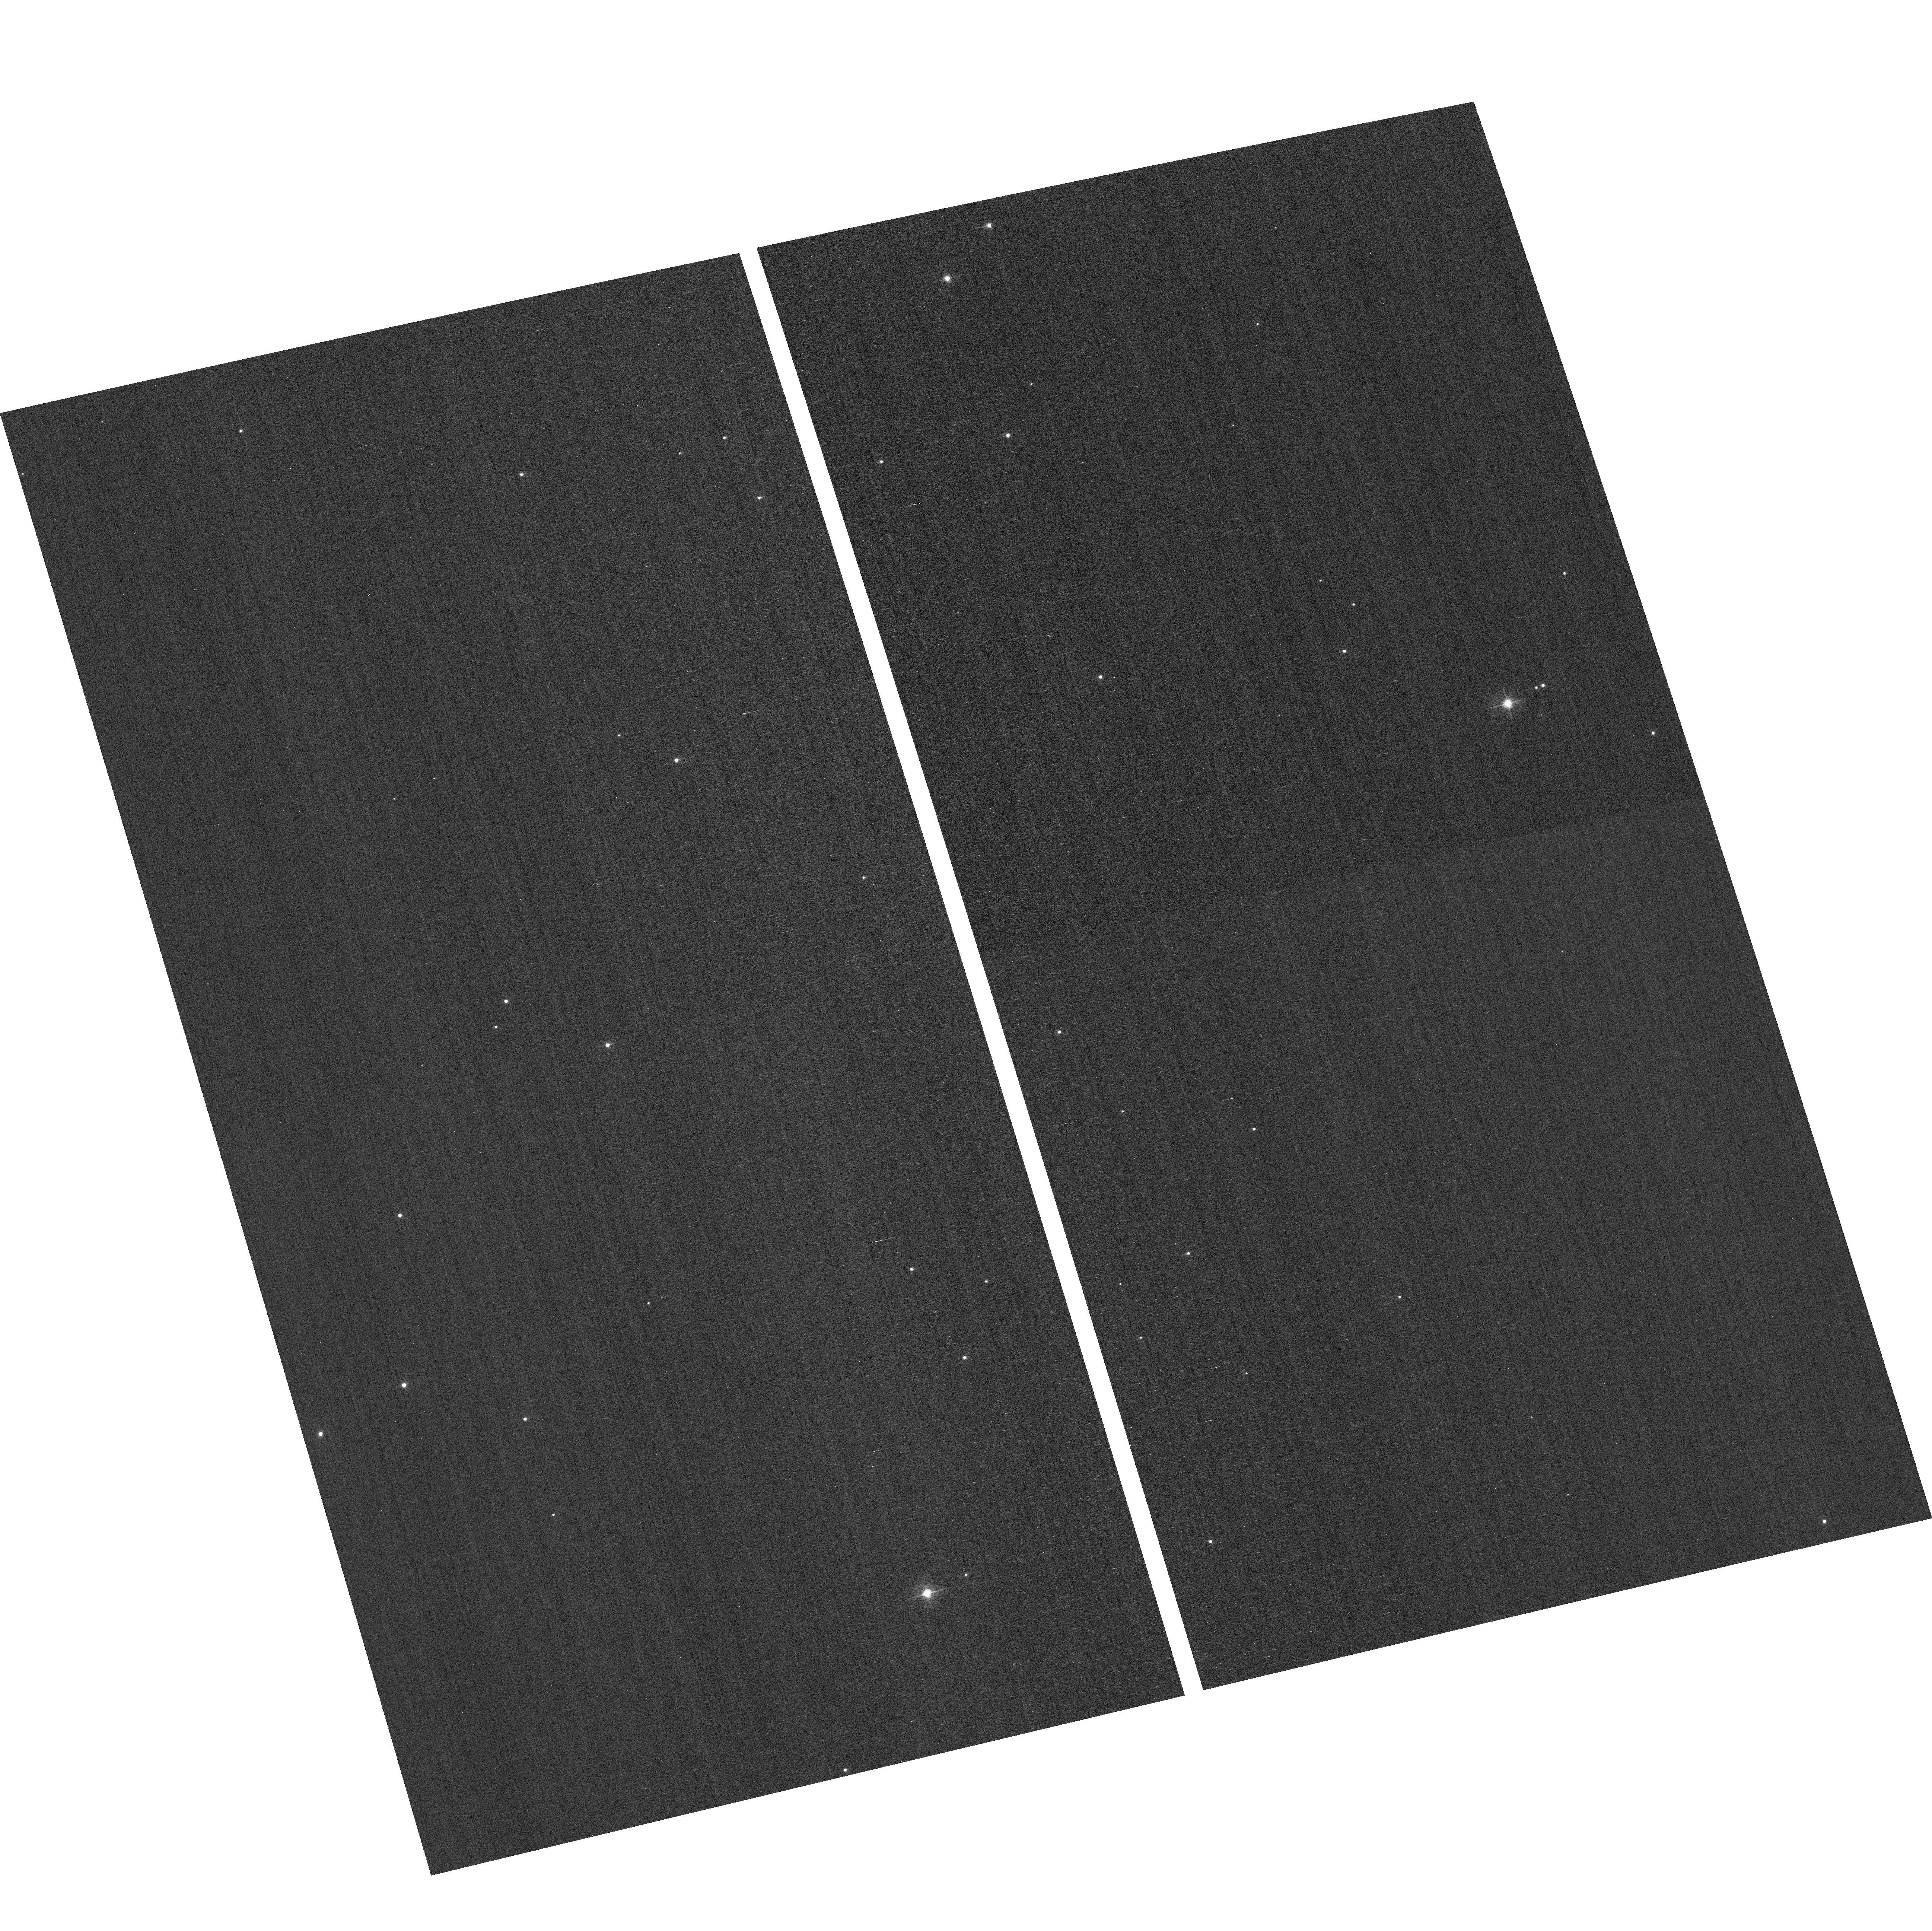
Target: field at RA 12.196°, Dec 85.183°
Instrument: ACS/WFC
Filter: F502N
Exposure: 2 min
Observation ID: hst_12780_08_acs_wfc_f502n_jbw908

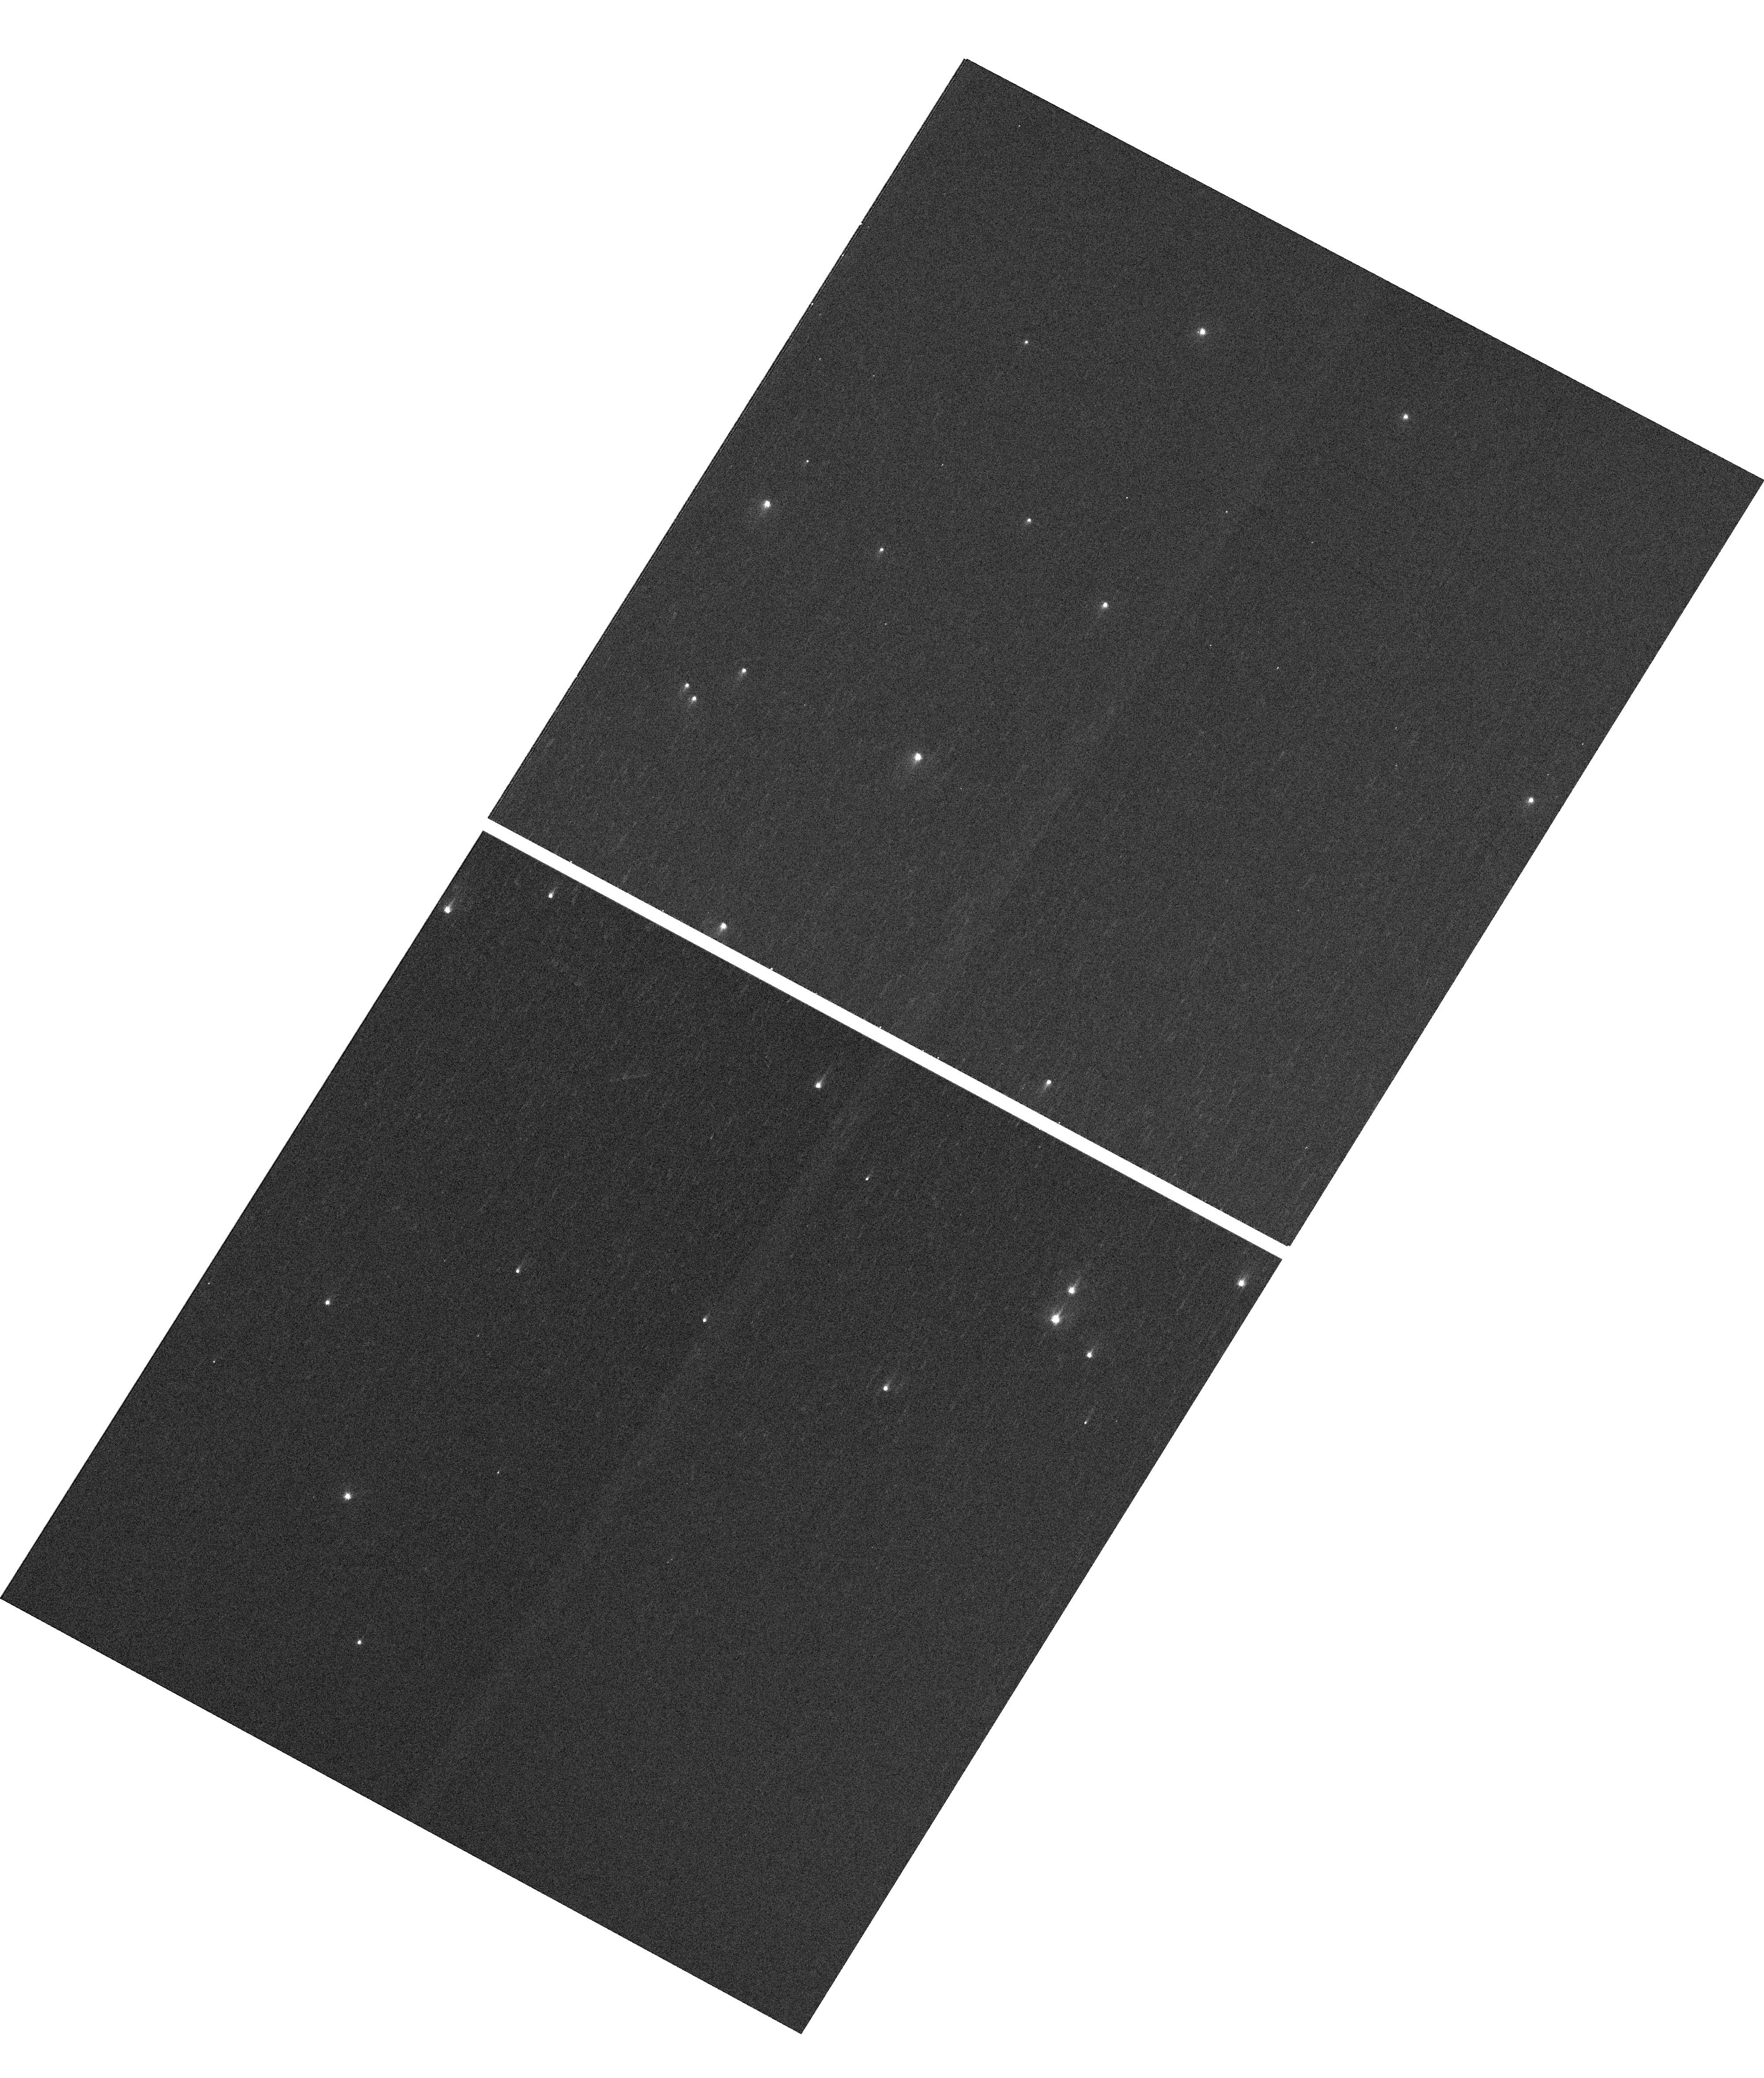
Target: NGC-188-73-SMN
Instrument: WFC3/UVIS
Filter: F410M
Exposure: 4 min
Observation ID: hst_12780_02_wfc3_uvis_f410m_ibw902

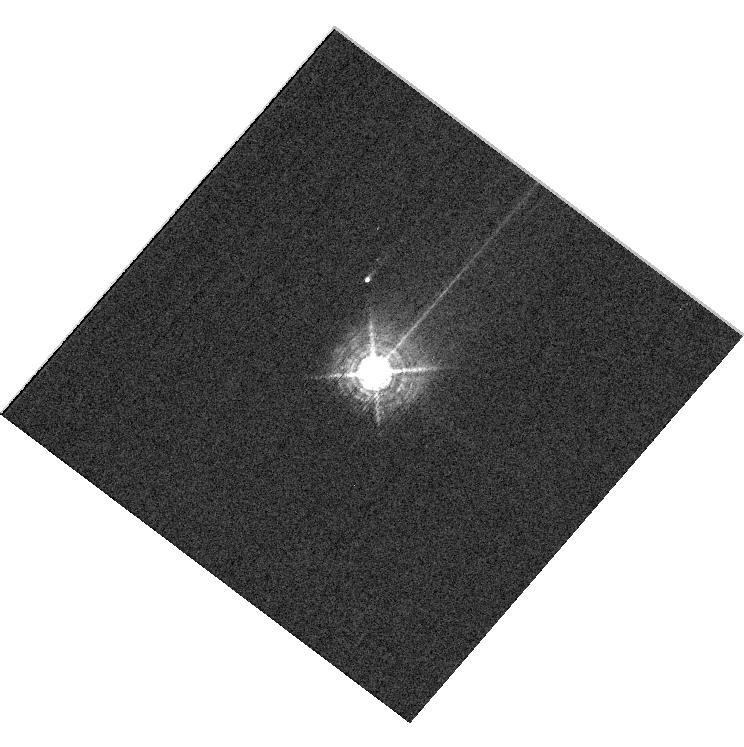
Target: HD160620
Instrument: WFC3/UVIS
Filter: F469N
Exposure: 6 min
Observation ID: hst_12780_11_wfc3_uvis_f469n_ibw911

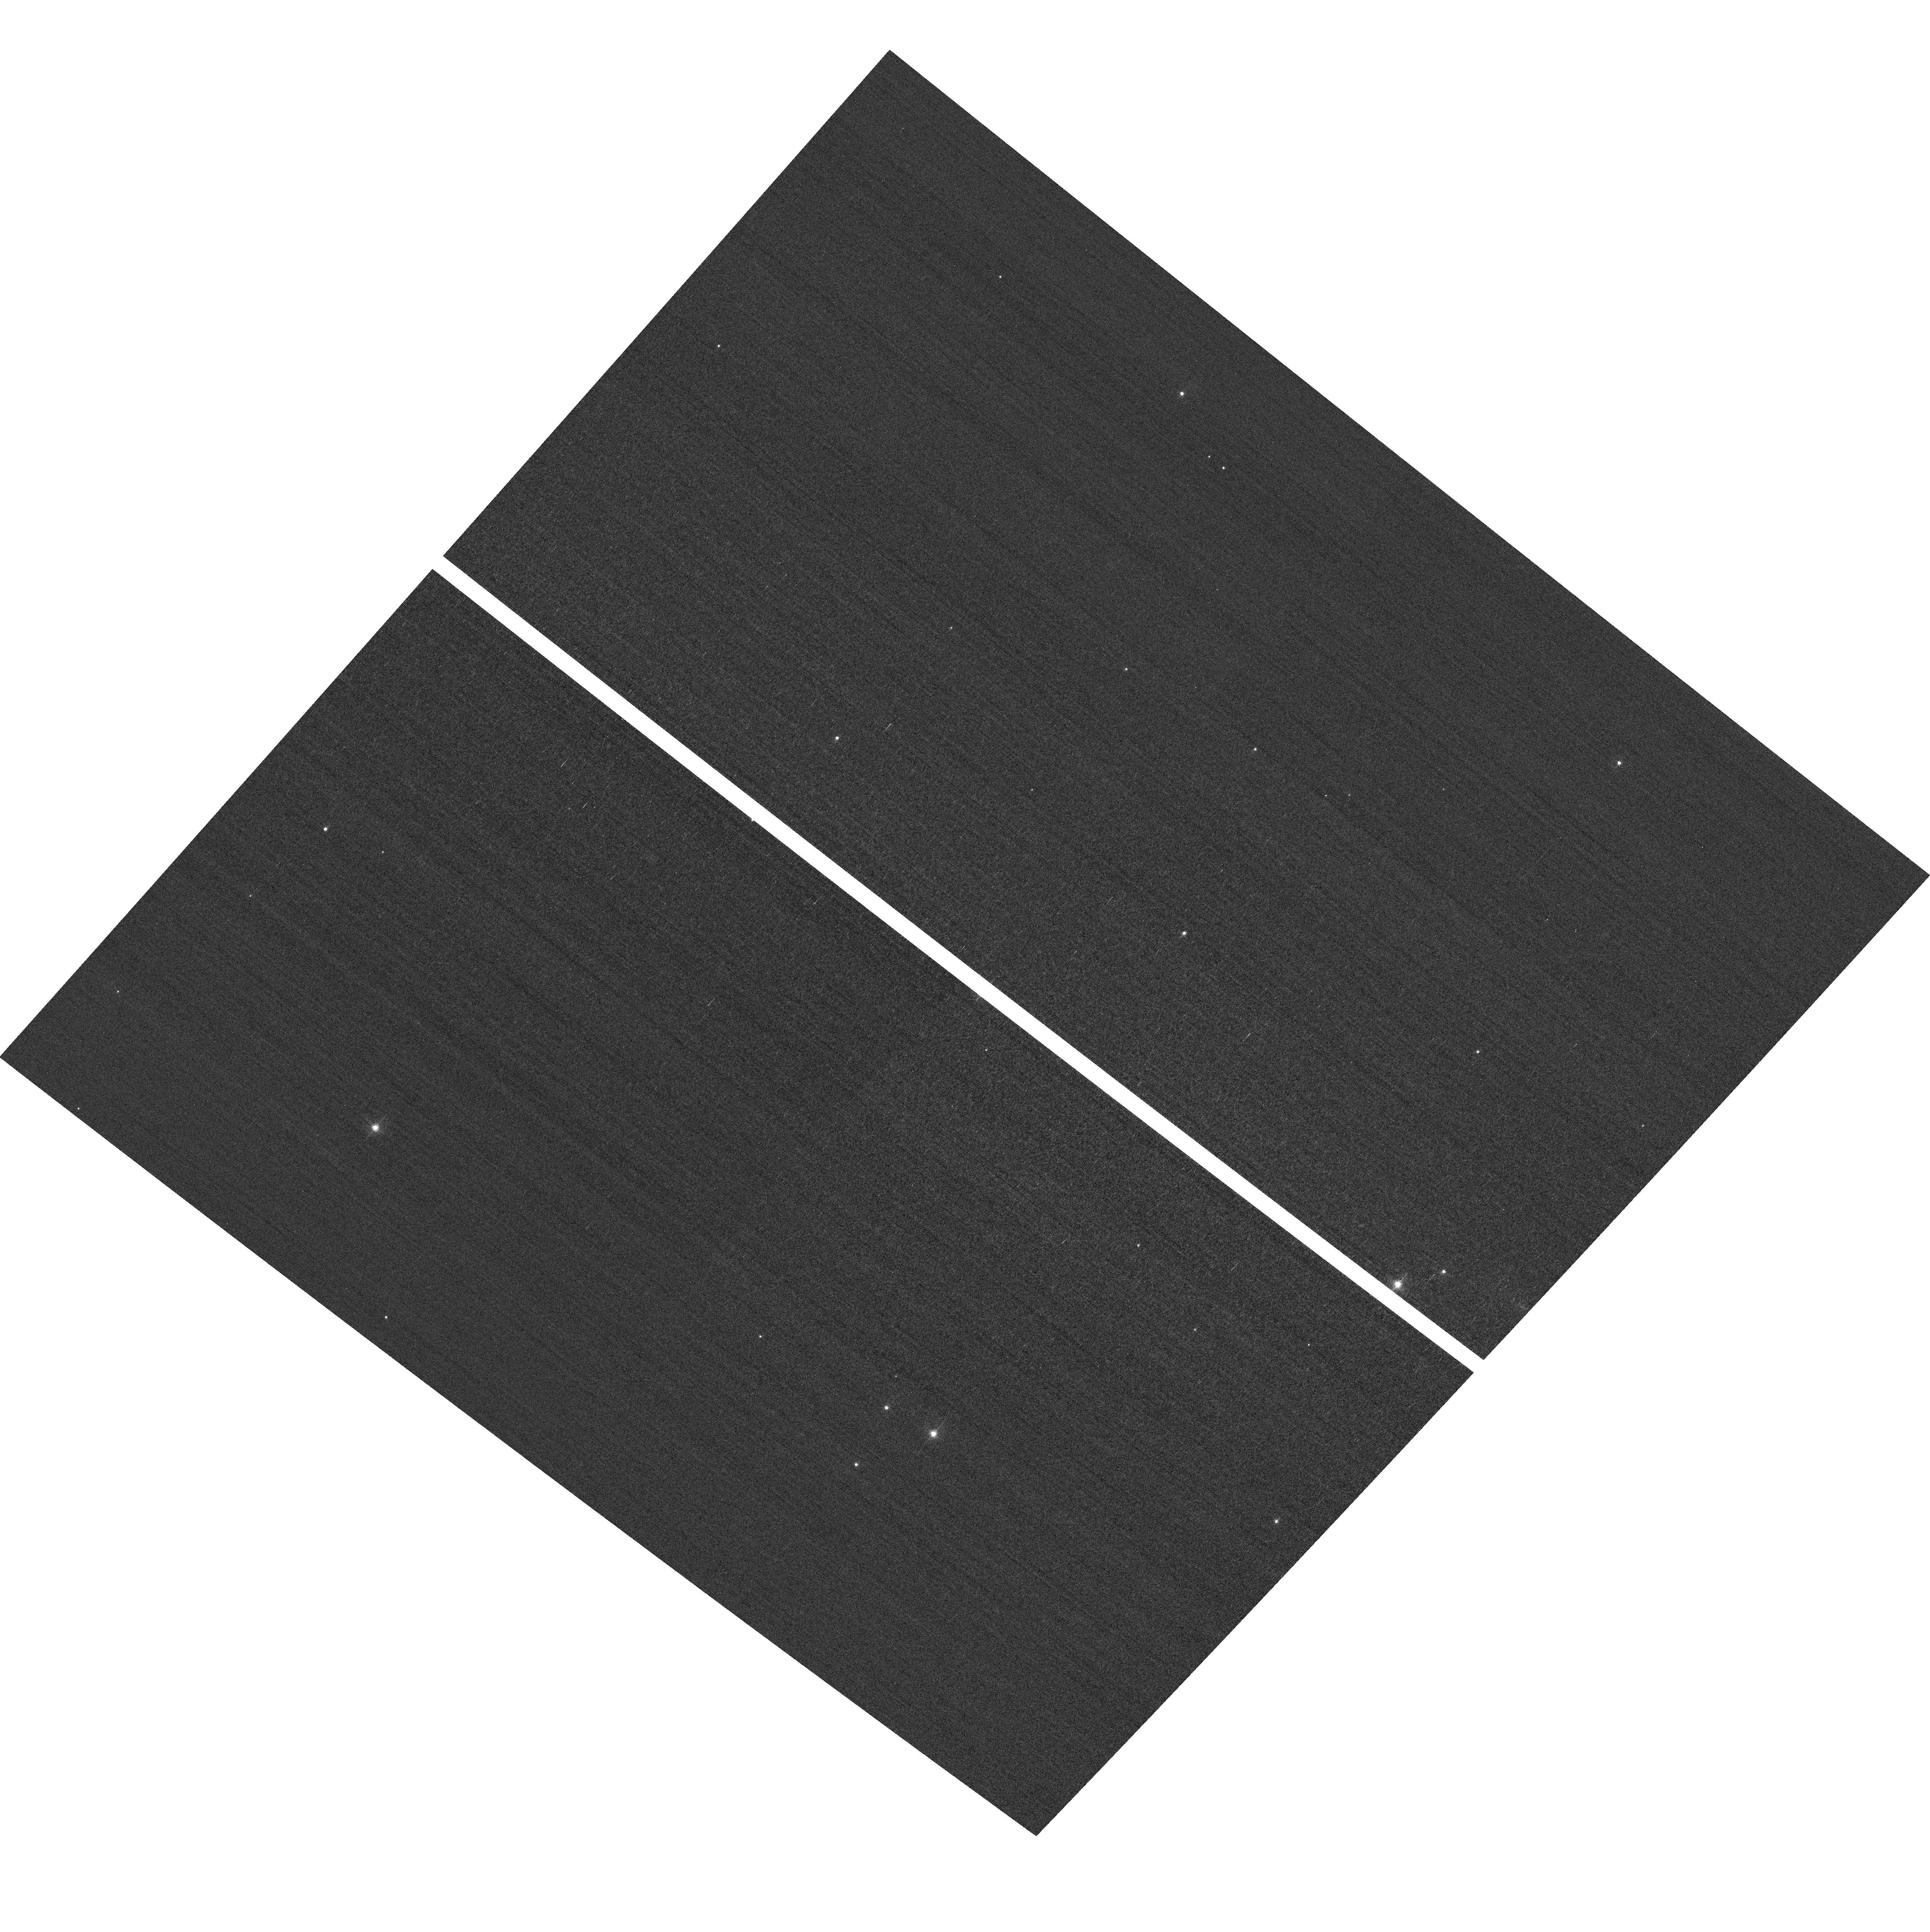
Target: field at RA 11.843°, Dec 85.347°
Instrument: ACS/WFC
Filter: F502N
Exposure: 2 min
Observation ID: hst_12780_01_acs_wfc_f502n_jbw901

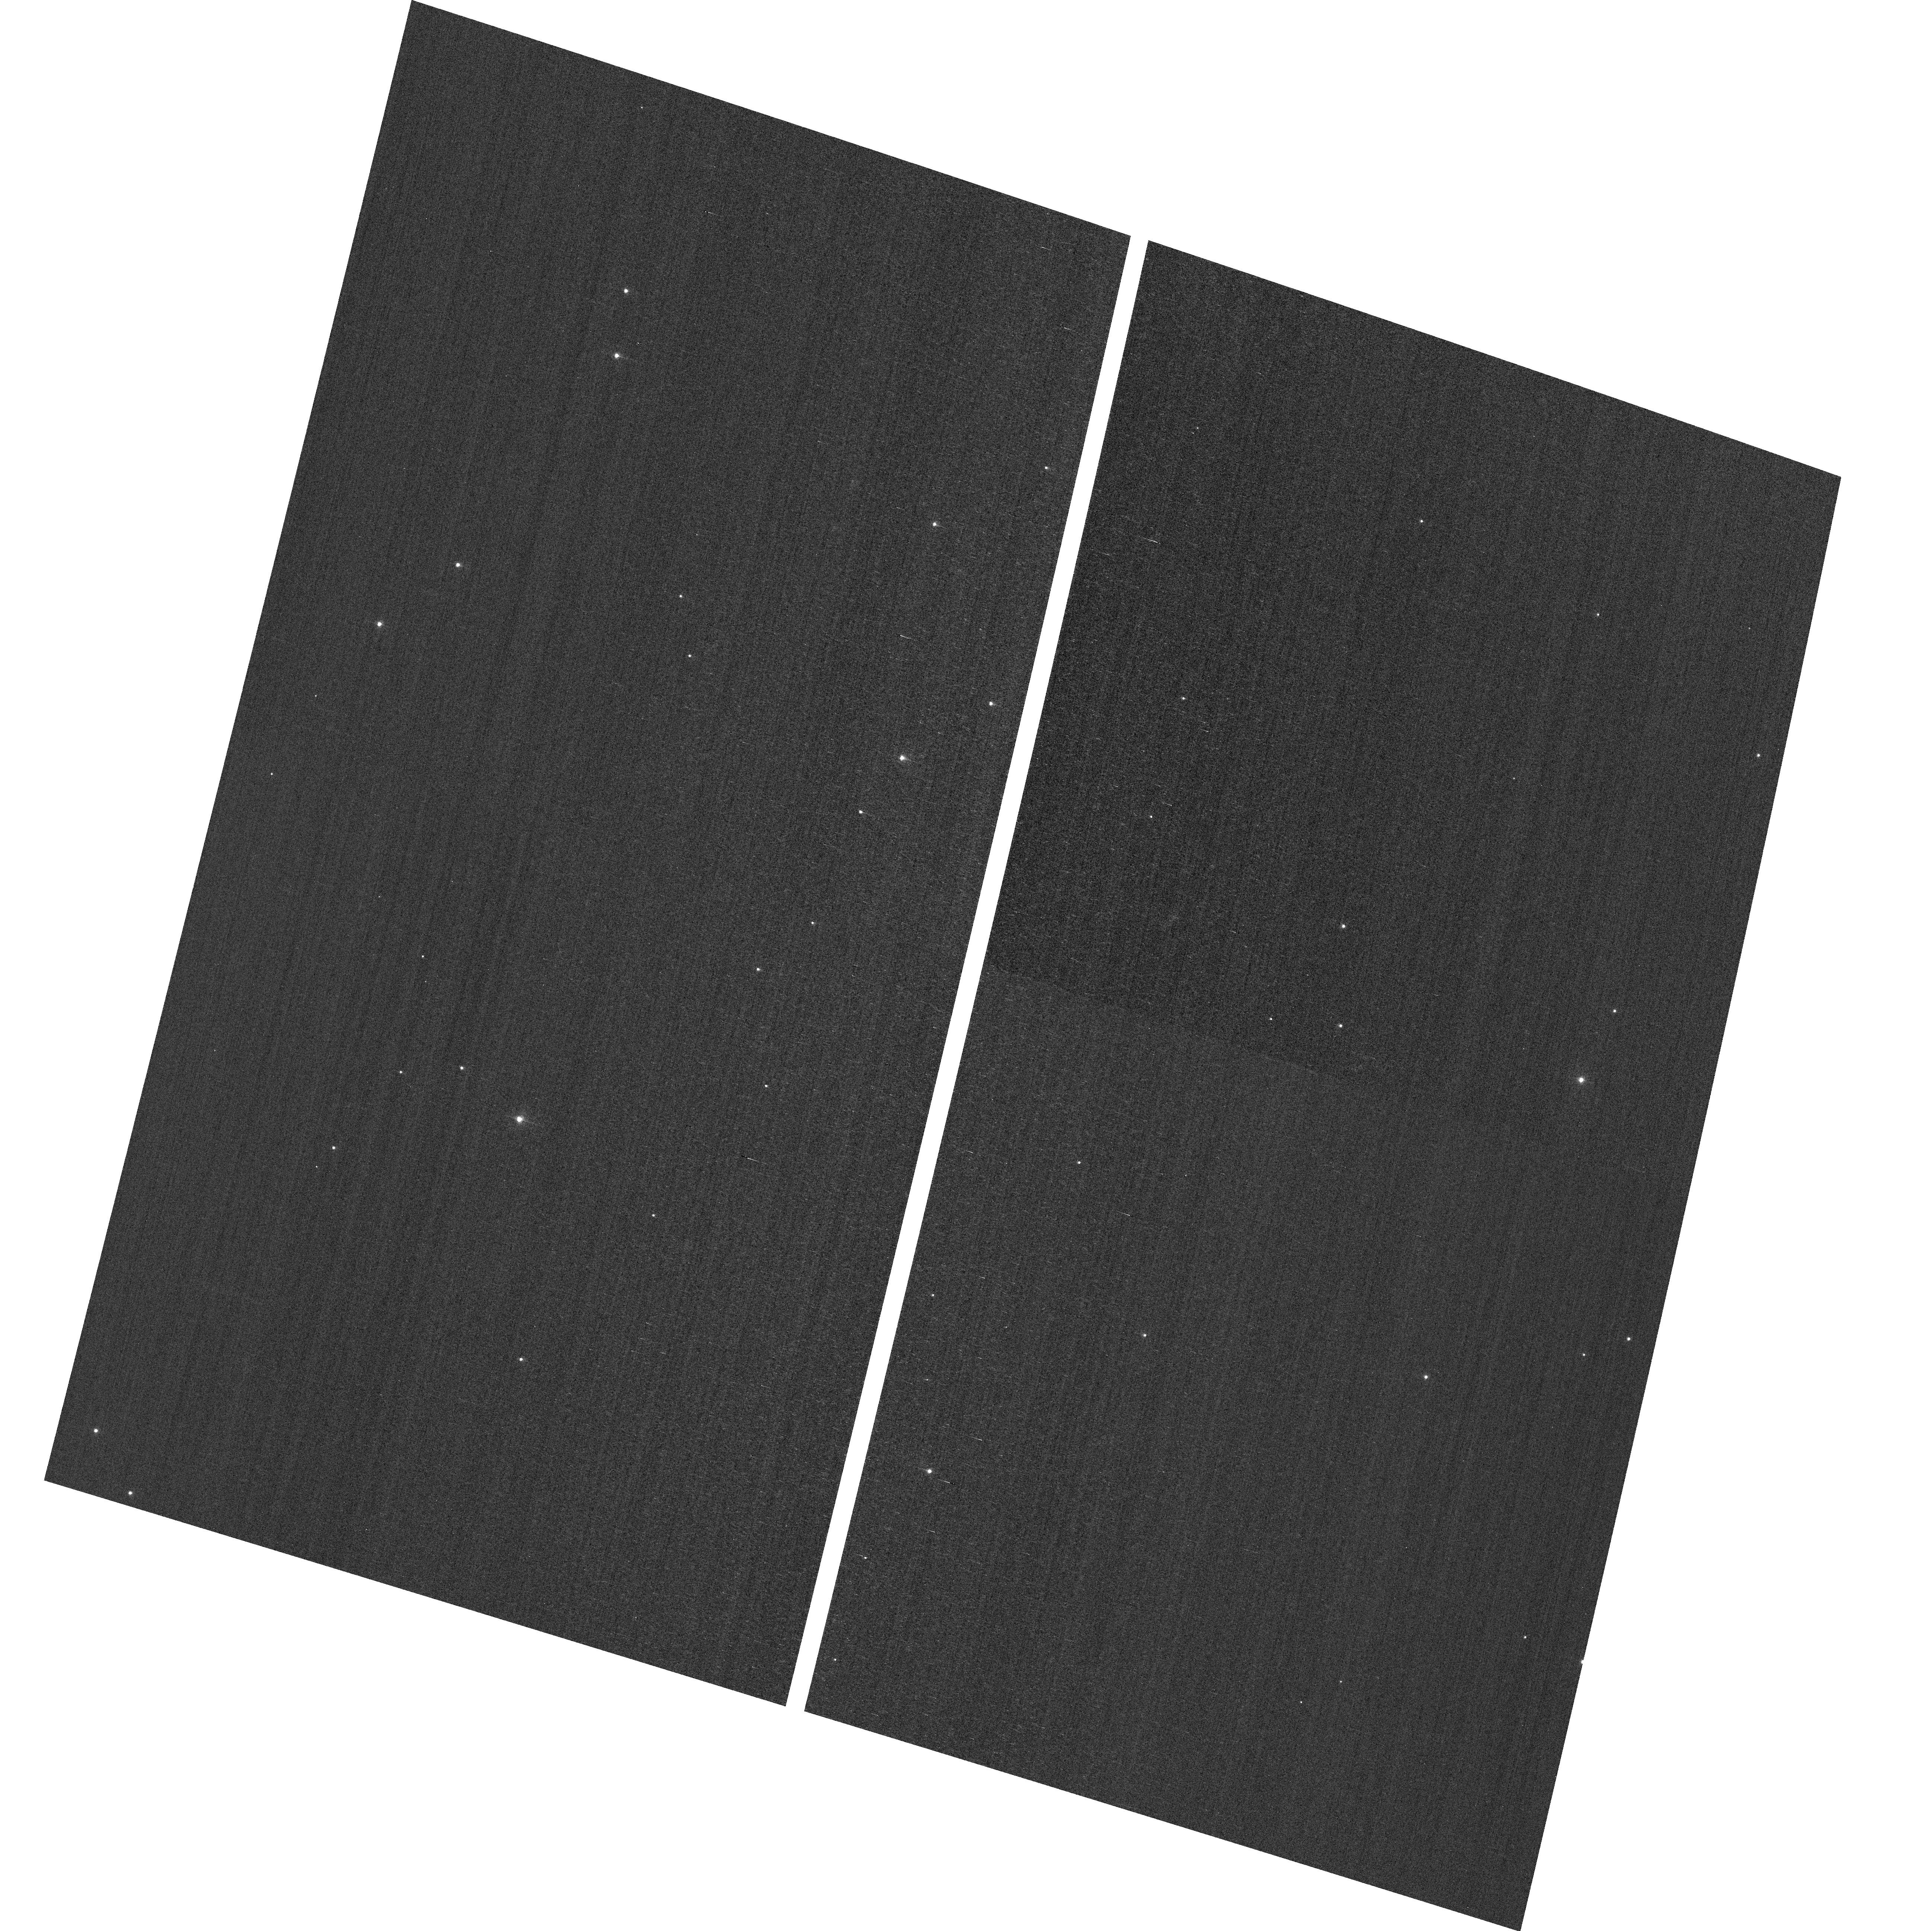
Target: field at RA 12.603°, Dec 85.215°
Instrument: ACS/WFC
Filter: F502N
Exposure: 2 min
Observation ID: hst_12780_09_acs_wfc_f502n_jbw909

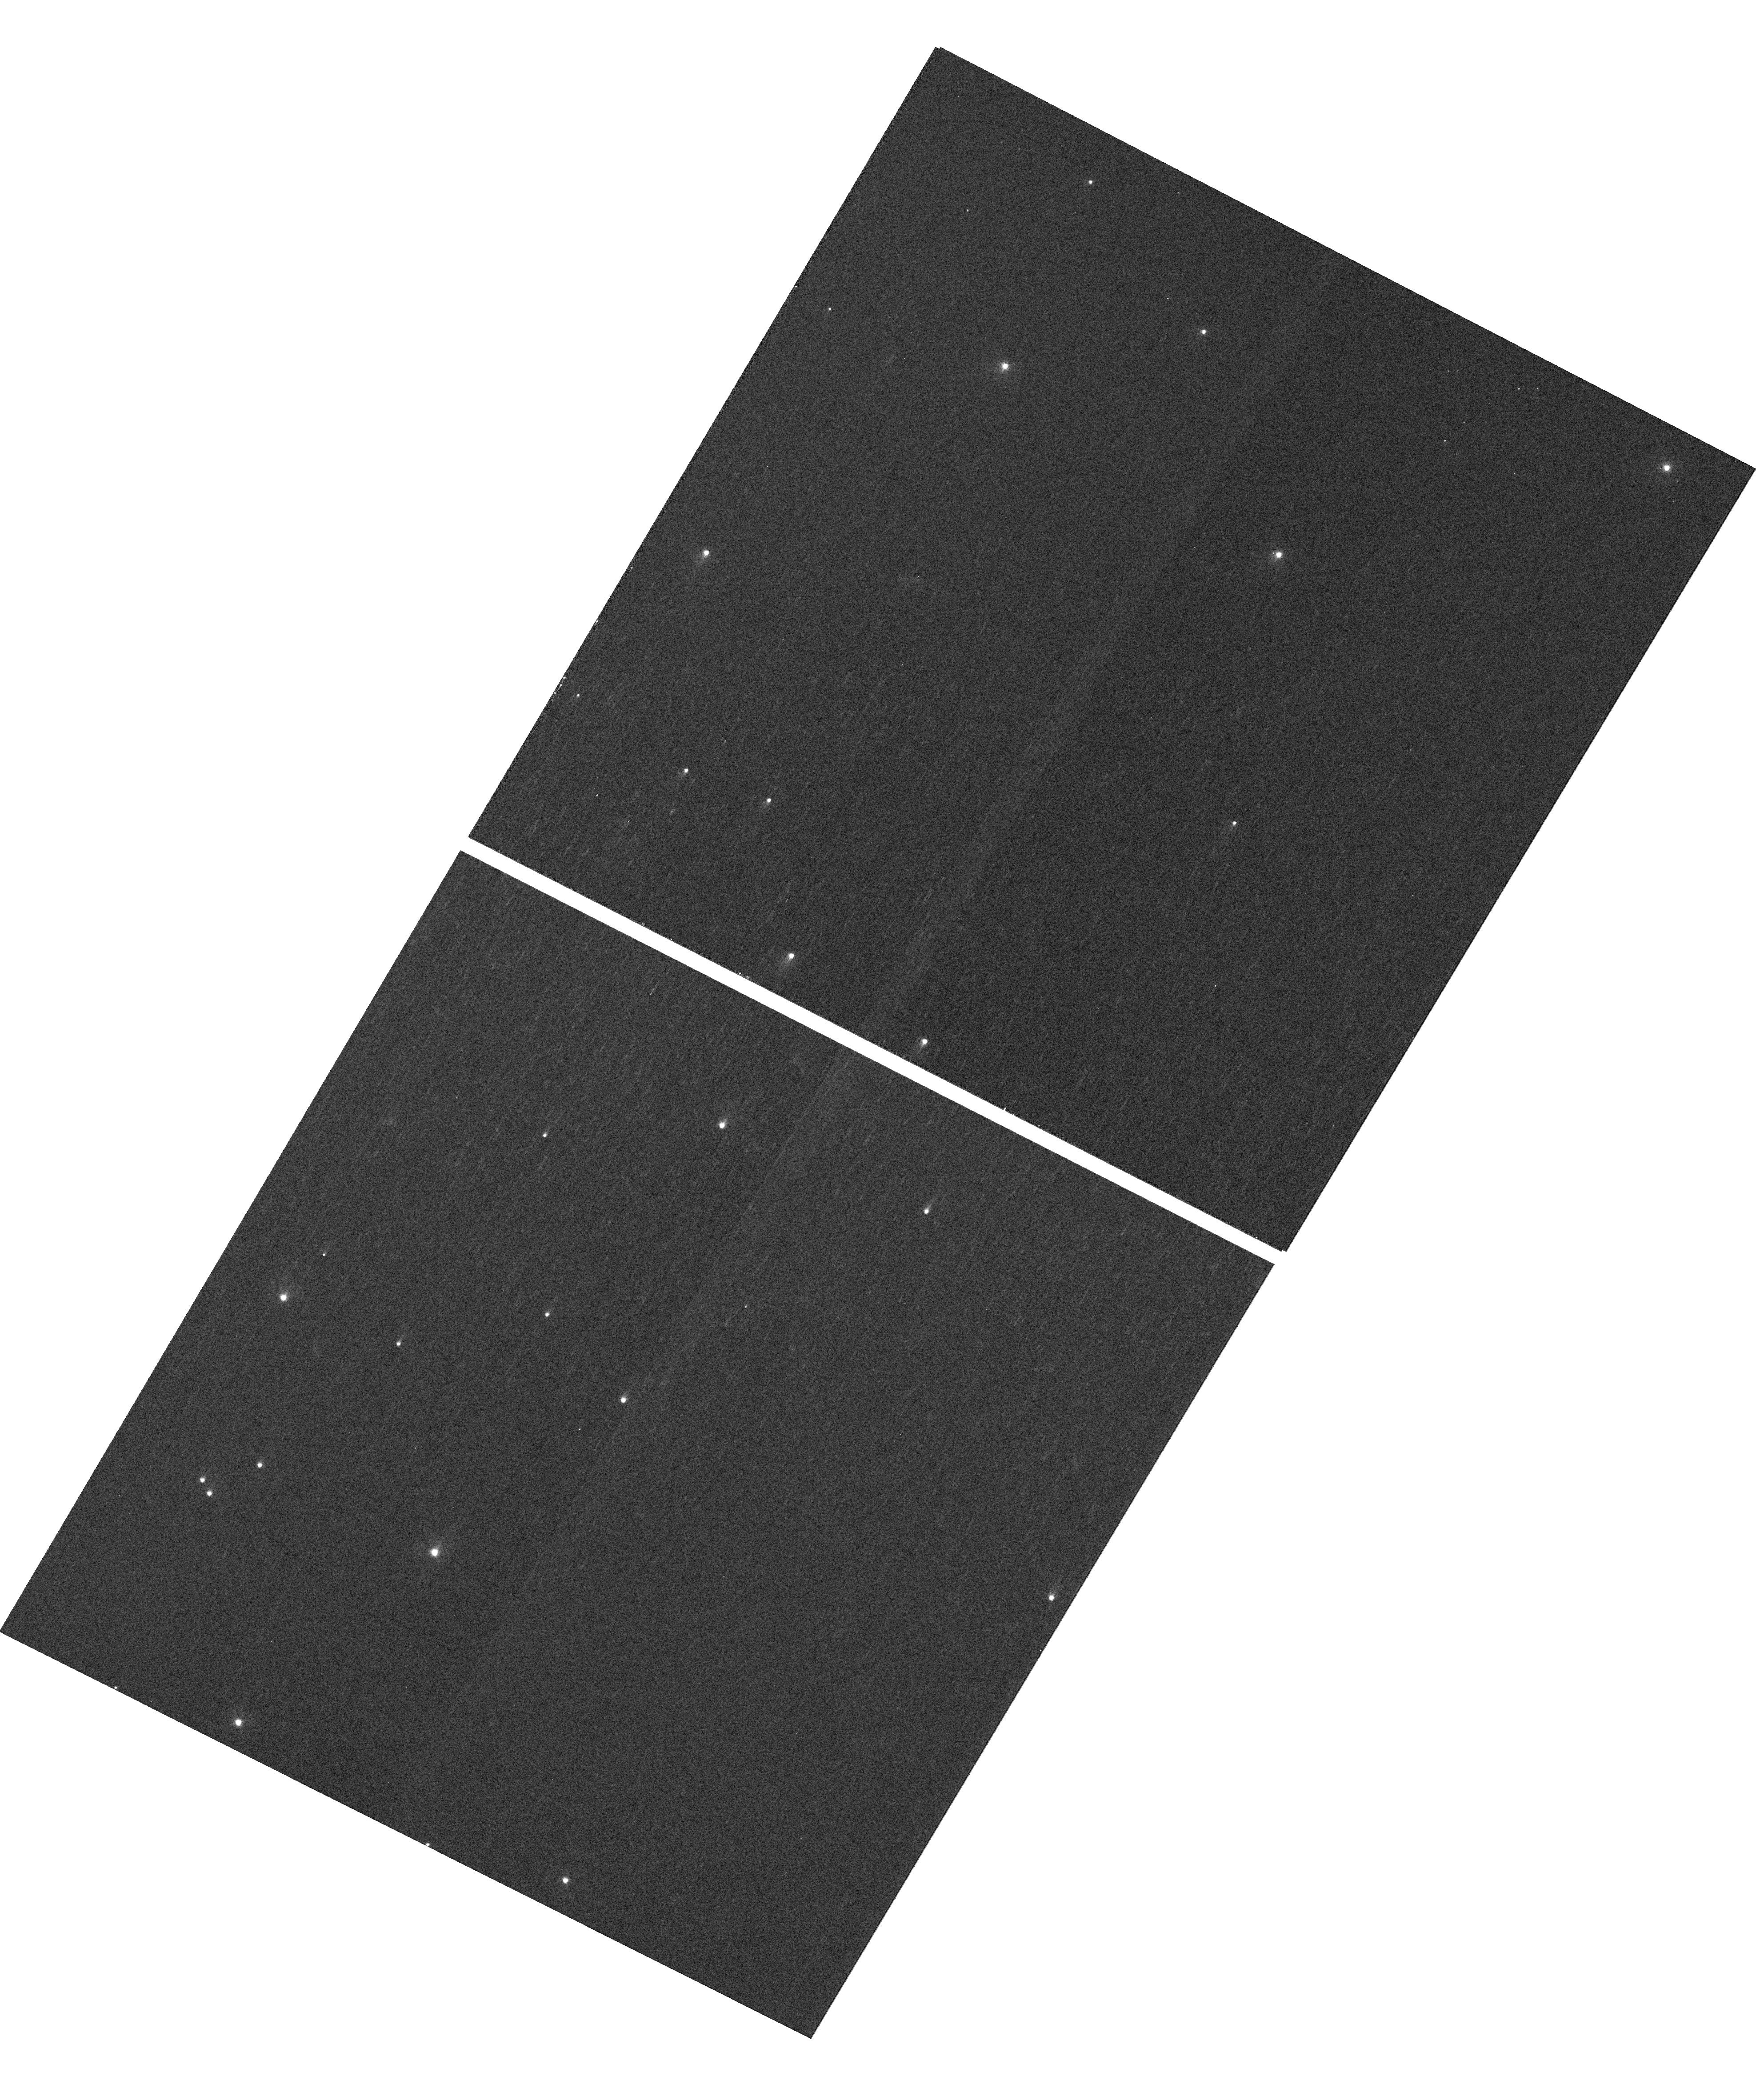
Target: NGC-188-73-SMN
Instrument: WFC3/UVIS
Filter: F410M
Exposure: 4 min
Observation ID: hst_12780_08_wfc3_uvis_f410m_ibw908

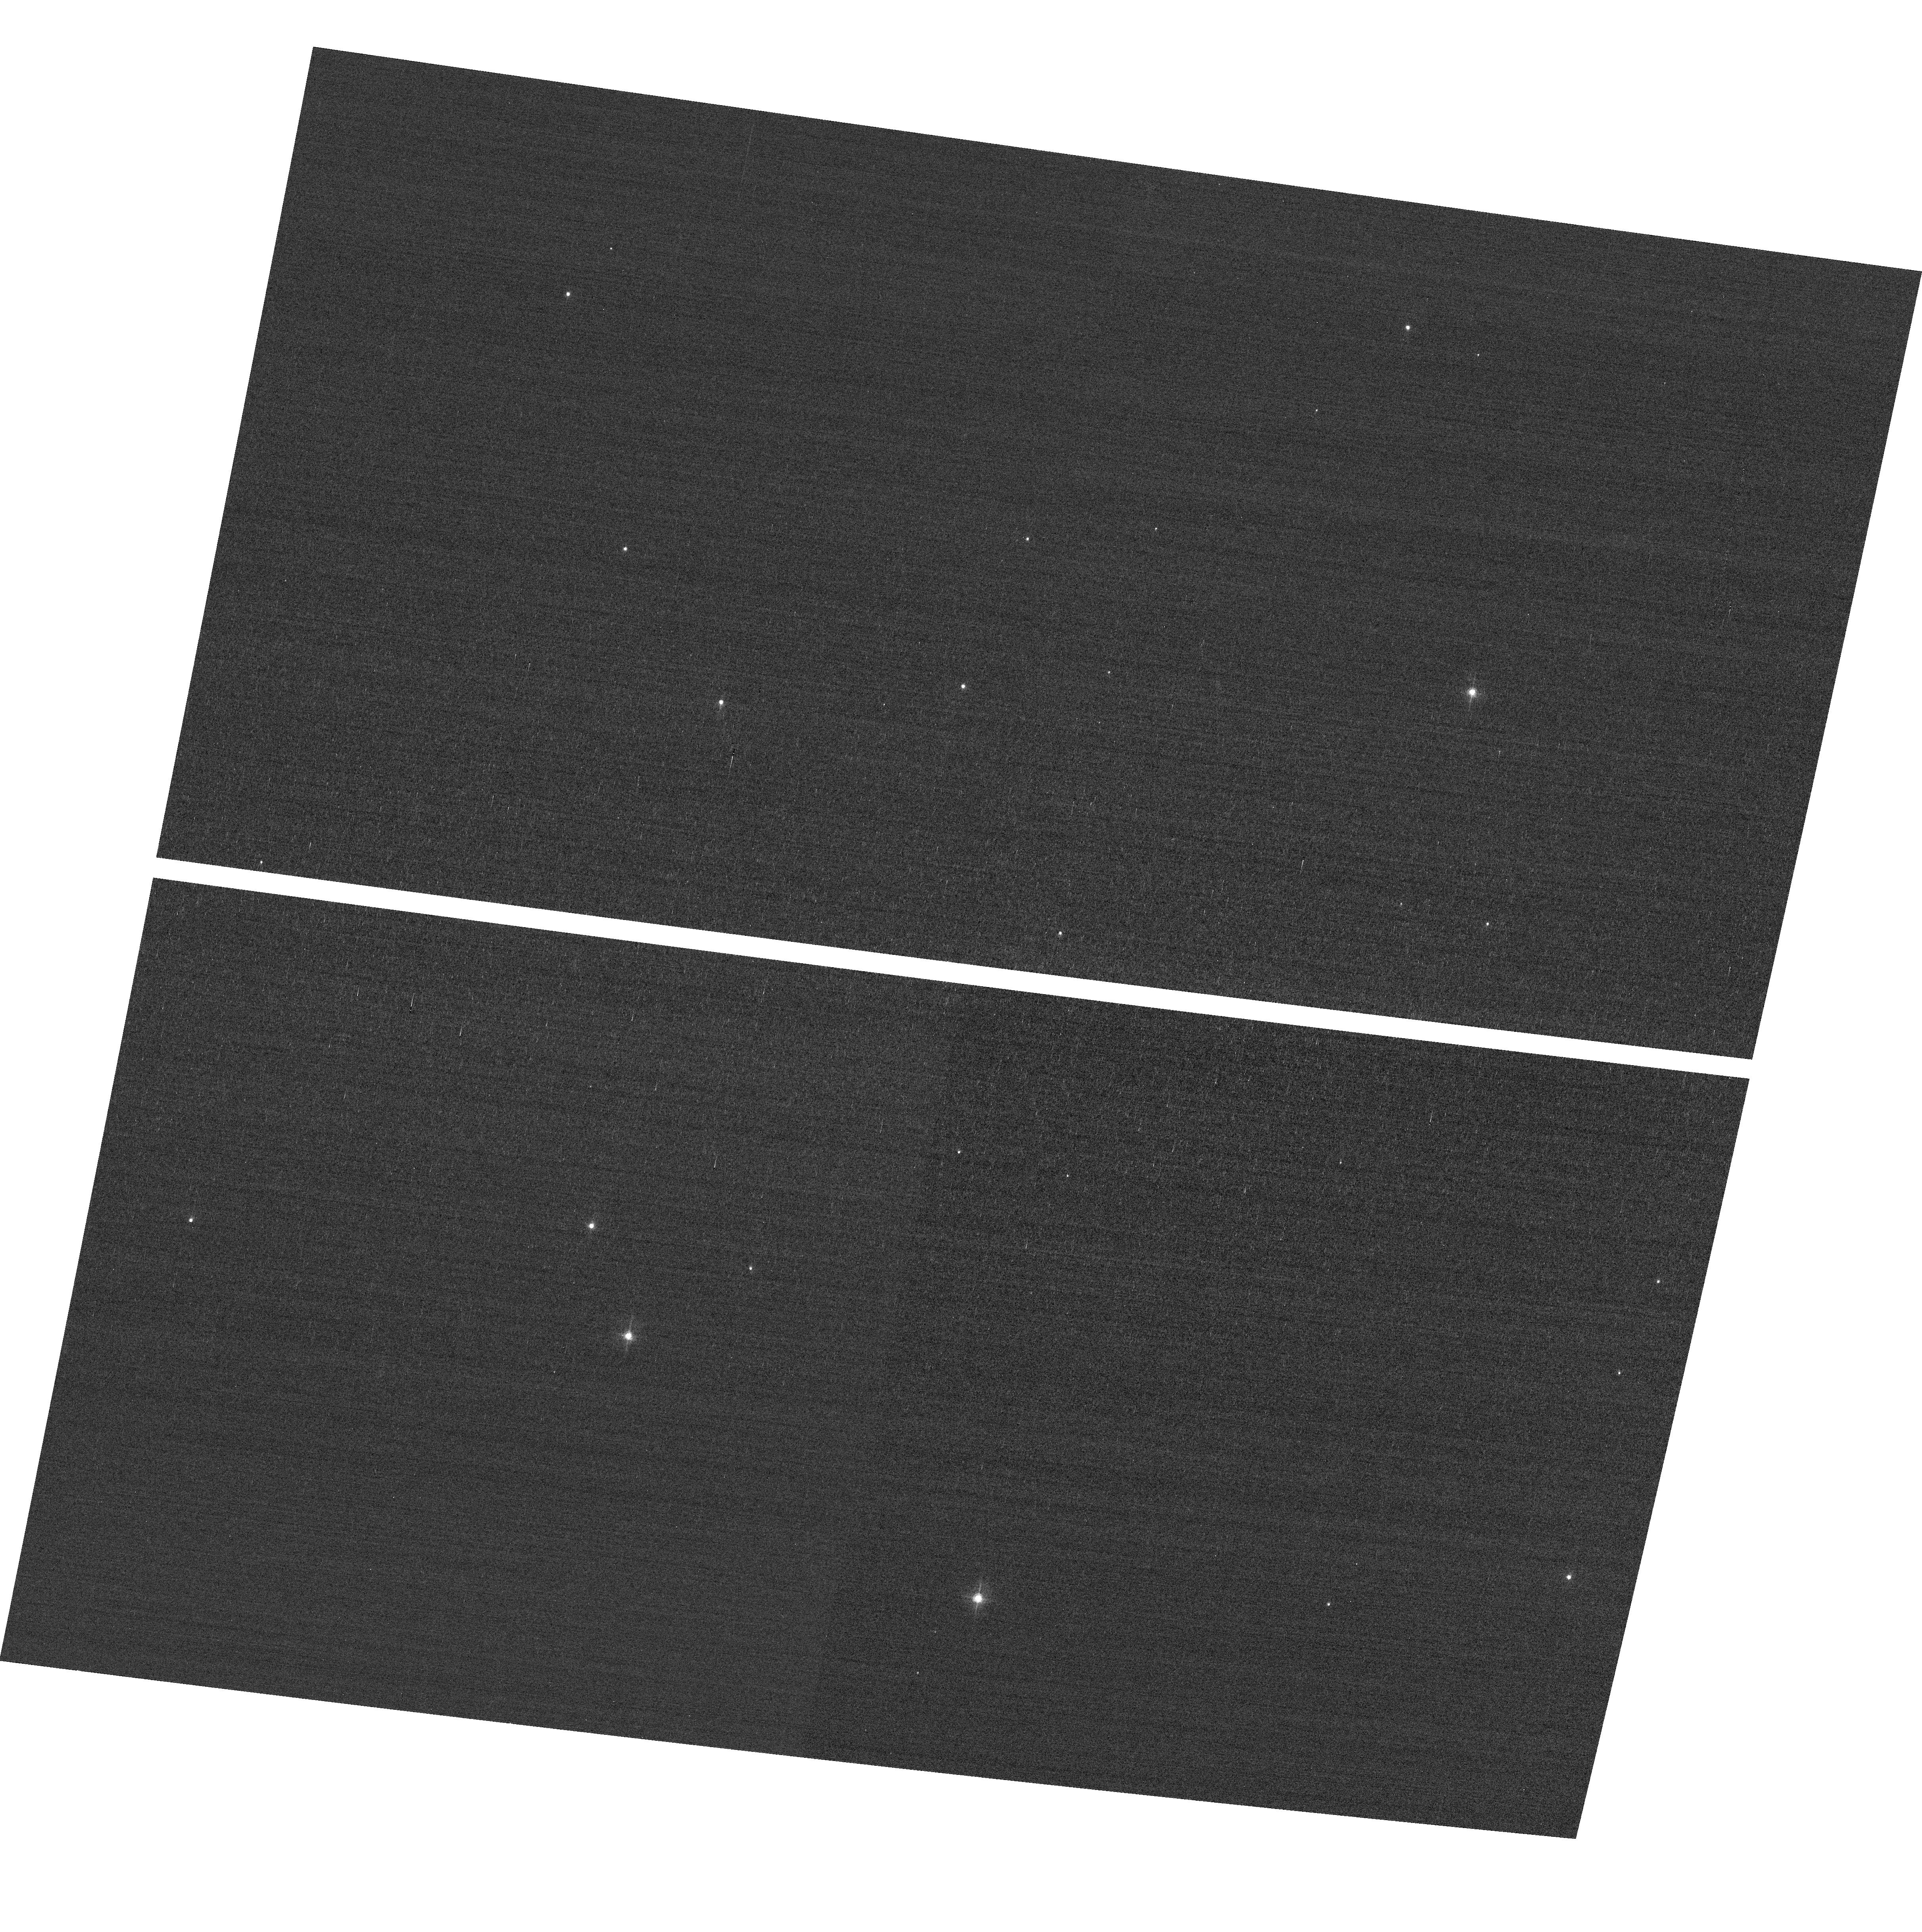
Target: field at RA 12.356°, Dec 85.330°
Instrument: ACS/WFC
Filter: F502N
Exposure: 2 min
Observation ID: hst_12780_12_acs_wfc_f502n_jbw912

HST Cycle 19 Focus and Optical Monitor (PI: Cox, Colin)

This program is the Cycle 18 implementation of the HST Optical Monitoring Program. The 12 orbits comprising this proposal will utilize ACS (Wide Field channel) and WFC3 (UVIS channel) to observe stellar cluster members in parallel with multiple exposures over an orbit. Phase retrieval performed on the PSF in each image will be used to measure primarily focus, with the ability to explore apparent coma, astigmatism, and third order spherical changes in WFC3. The goals of this program are to: 1.) monitor the overall OTA focal length for the purposes of maintaining focus within science tolerances. 2.) gain experience with the relative effectiveness of phase retrieval on WFC3/UVIS PSFs. 3.) determine focus offset between the imagers and identify any SI-specific focus behavior and dependencies. If need is determined, future visits will be modified to interleave WFC3/IR channel and STIS/CCD focii measurements.